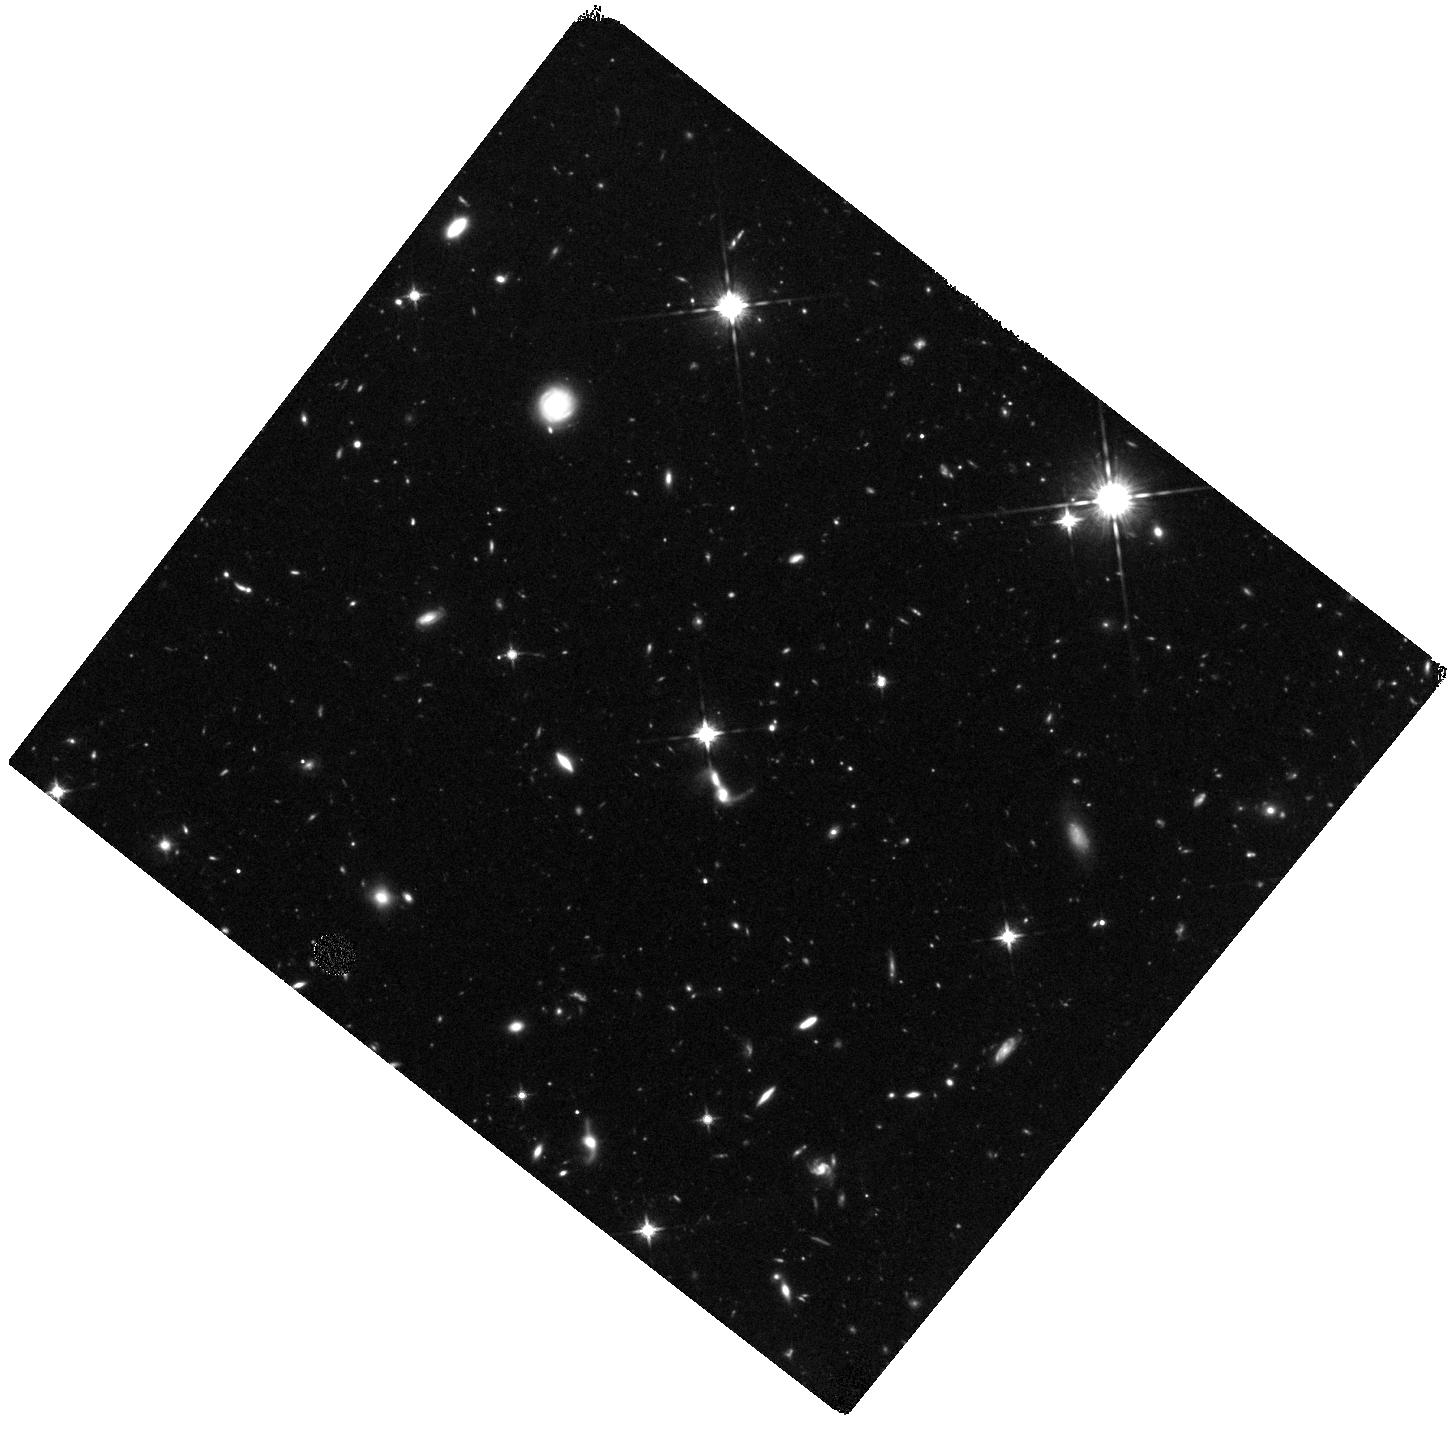
Target: SDF15. Instrument: WFC3/IR. Filter: F125W. Exposure: 1.6 h. Observation ID: hst_12616_05_wfc3_ir_f125w_ibpu05

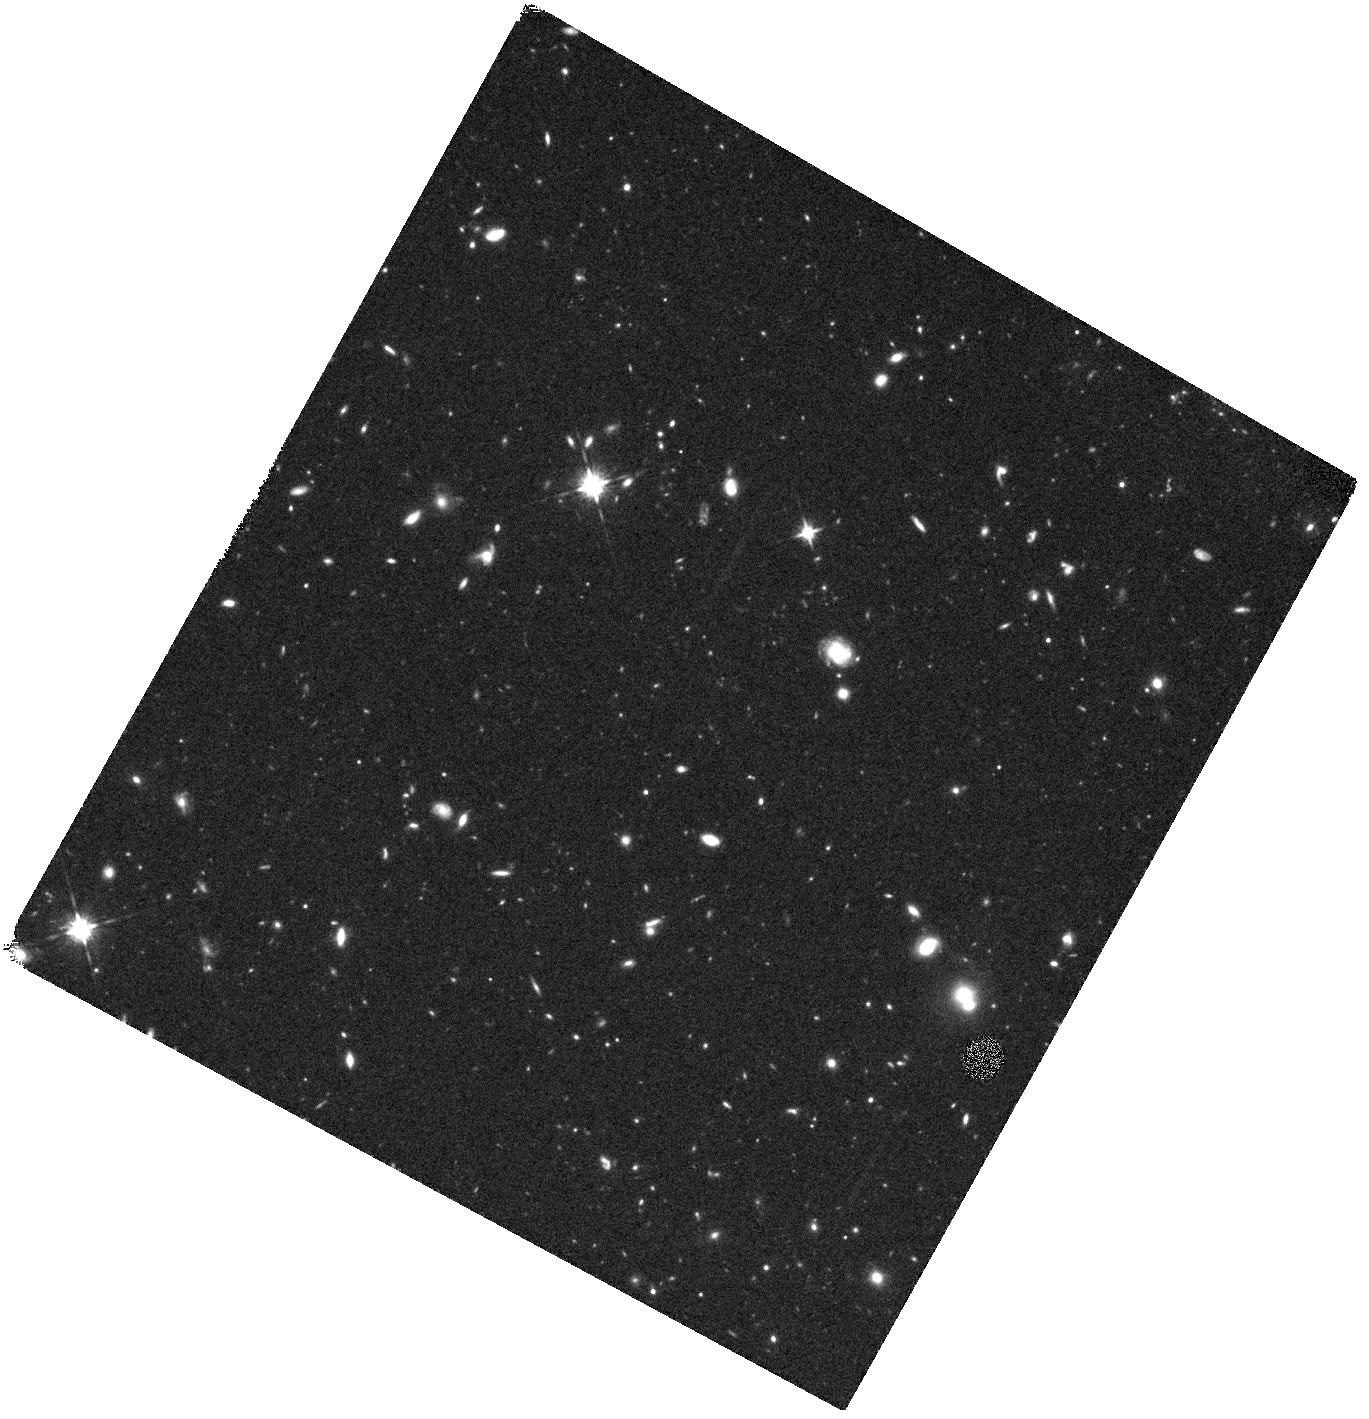
Target: SDF24. Instrument: WFC3/IR. Filter: F125W. Exposure: 44 min. Observation ID: hst_12616_10_wfc3_ir_f125w_ibpu10

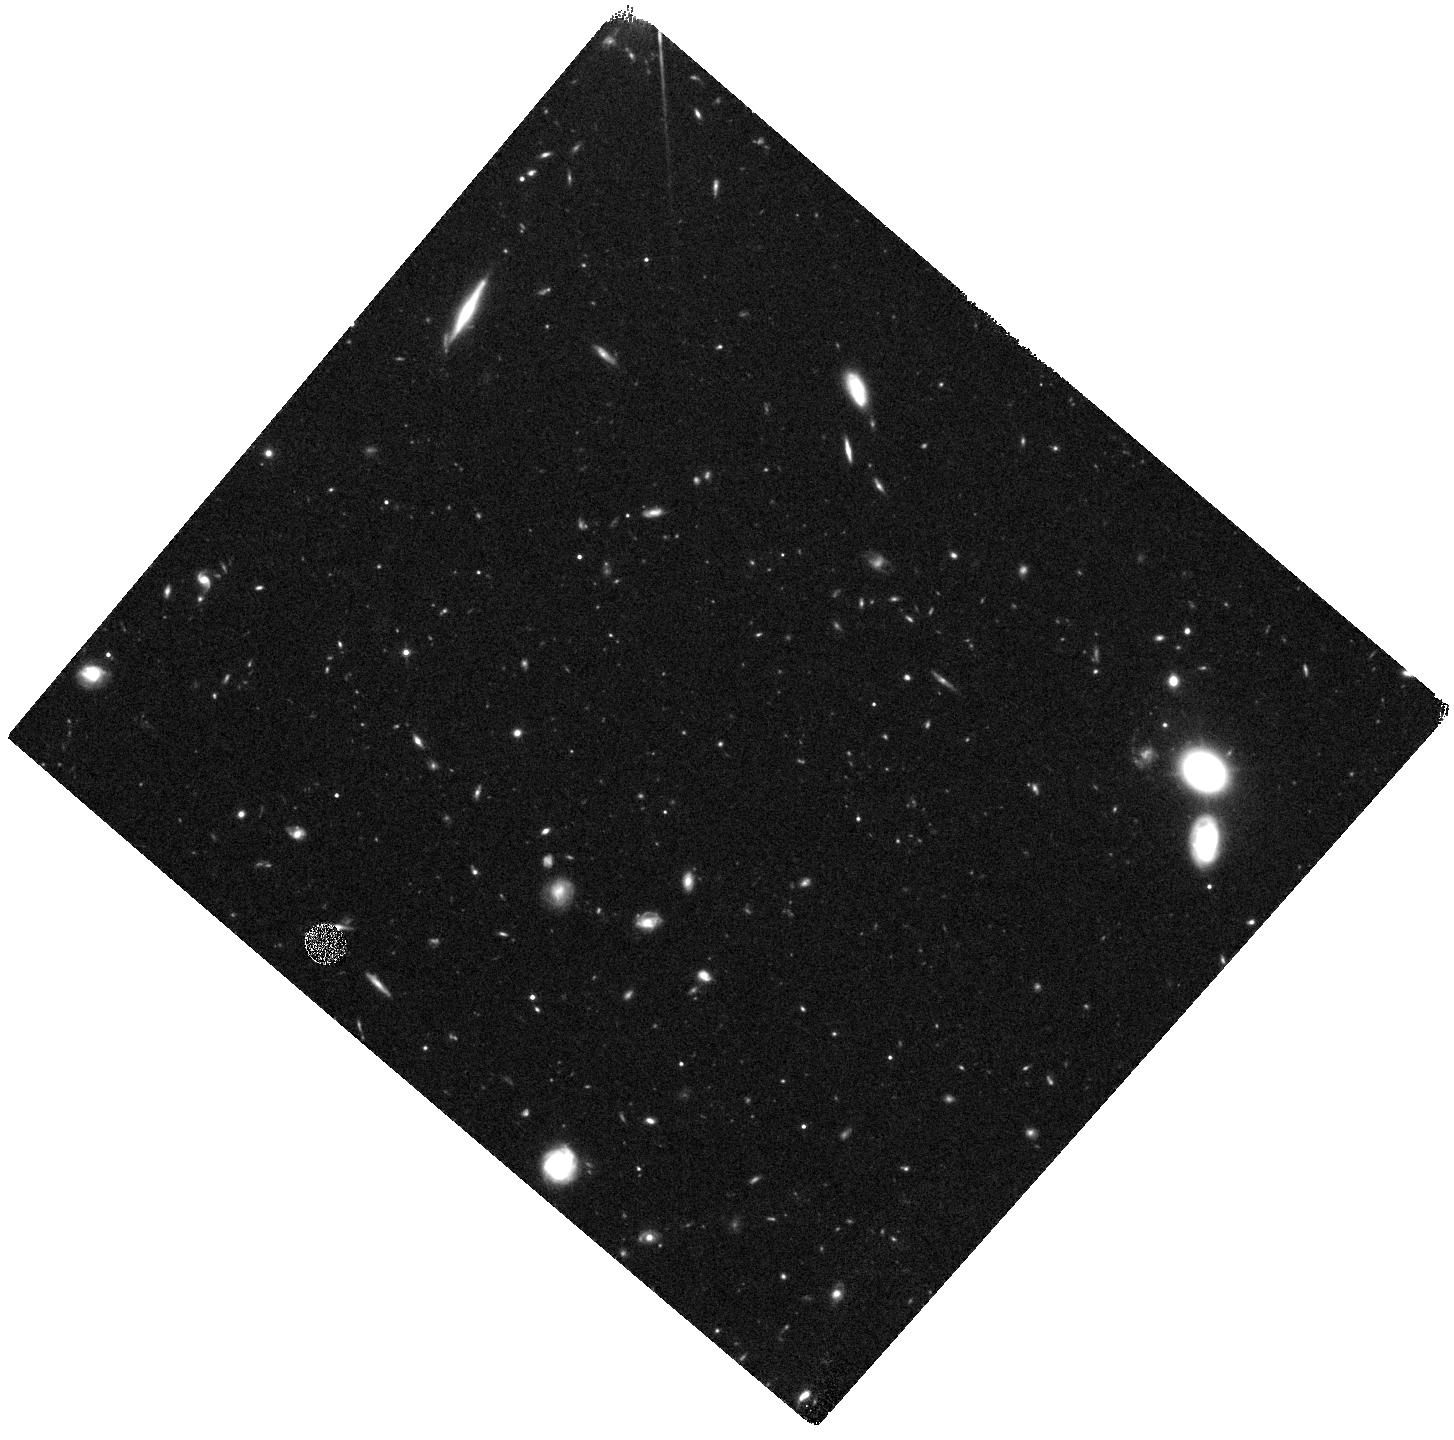
Target: SDF26. Instrument: WFC3/IR. Filter: F125W. Exposure: 44 min. Observation ID: hst_12616_12_wfc3_ir_f125w_ibpu12

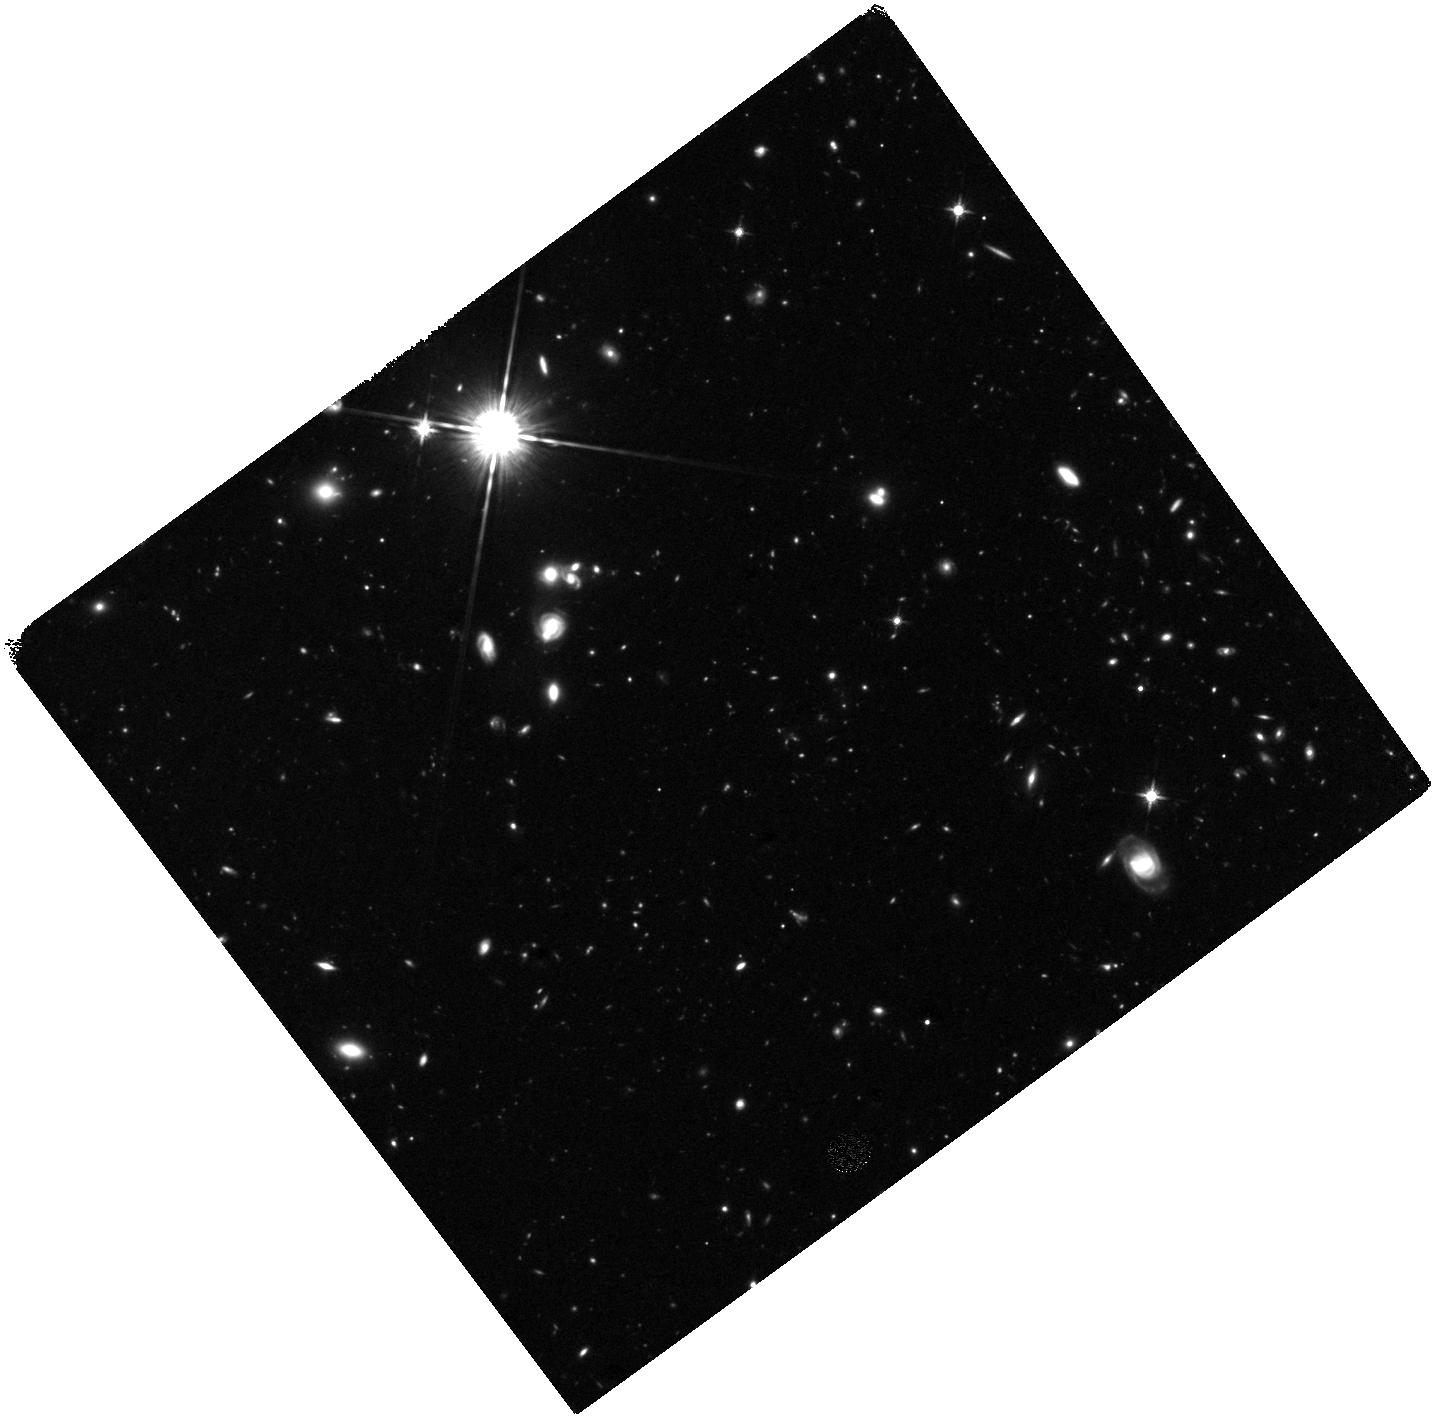
Target: SDF13. Instrument: WFC3/IR. Filter: F125W. Exposure: 1.6 h. Observation ID: hst_12616_03_wfc3_ir_f125w_ibpu03

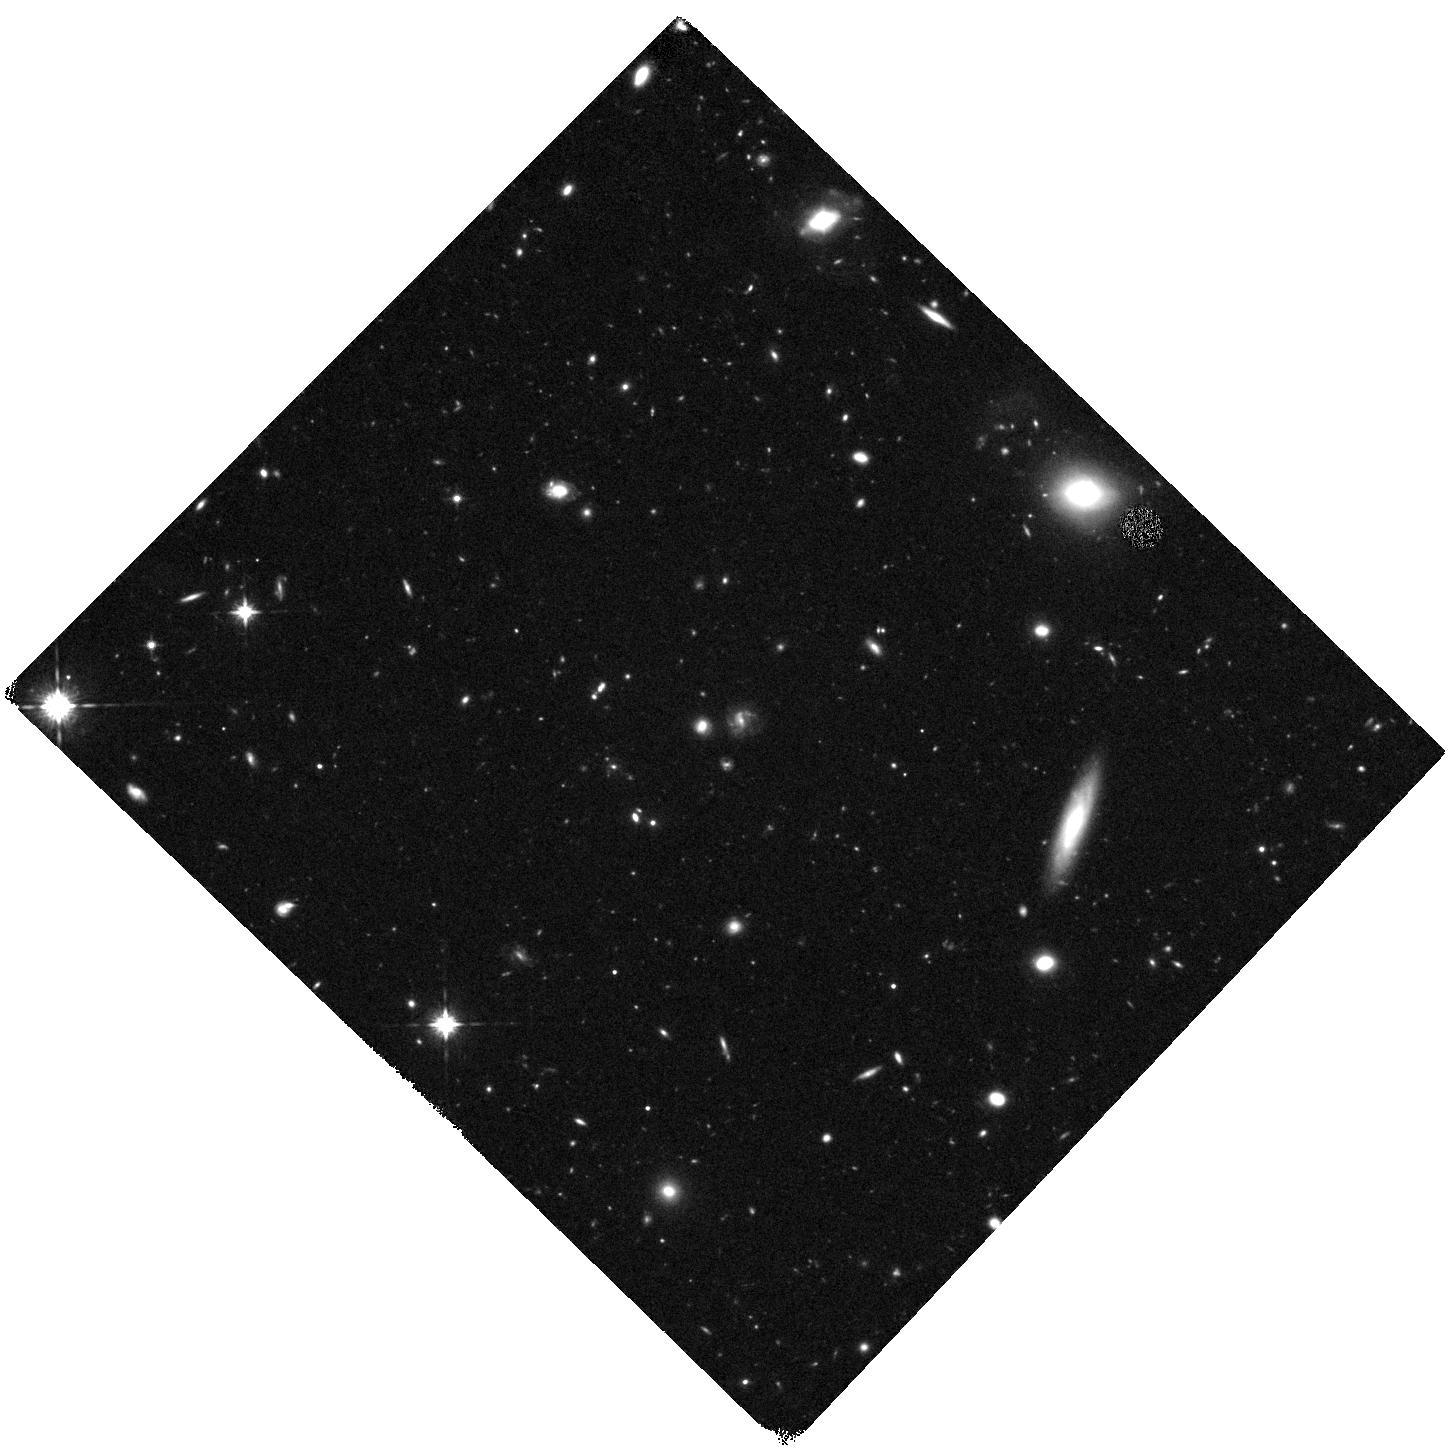
Target: SDF25. Instrument: WFC3/IR. Filter: F125W. Exposure: 44 min. Observation ID: hst_12616_11_wfc3_ir_f125w_ibpu11

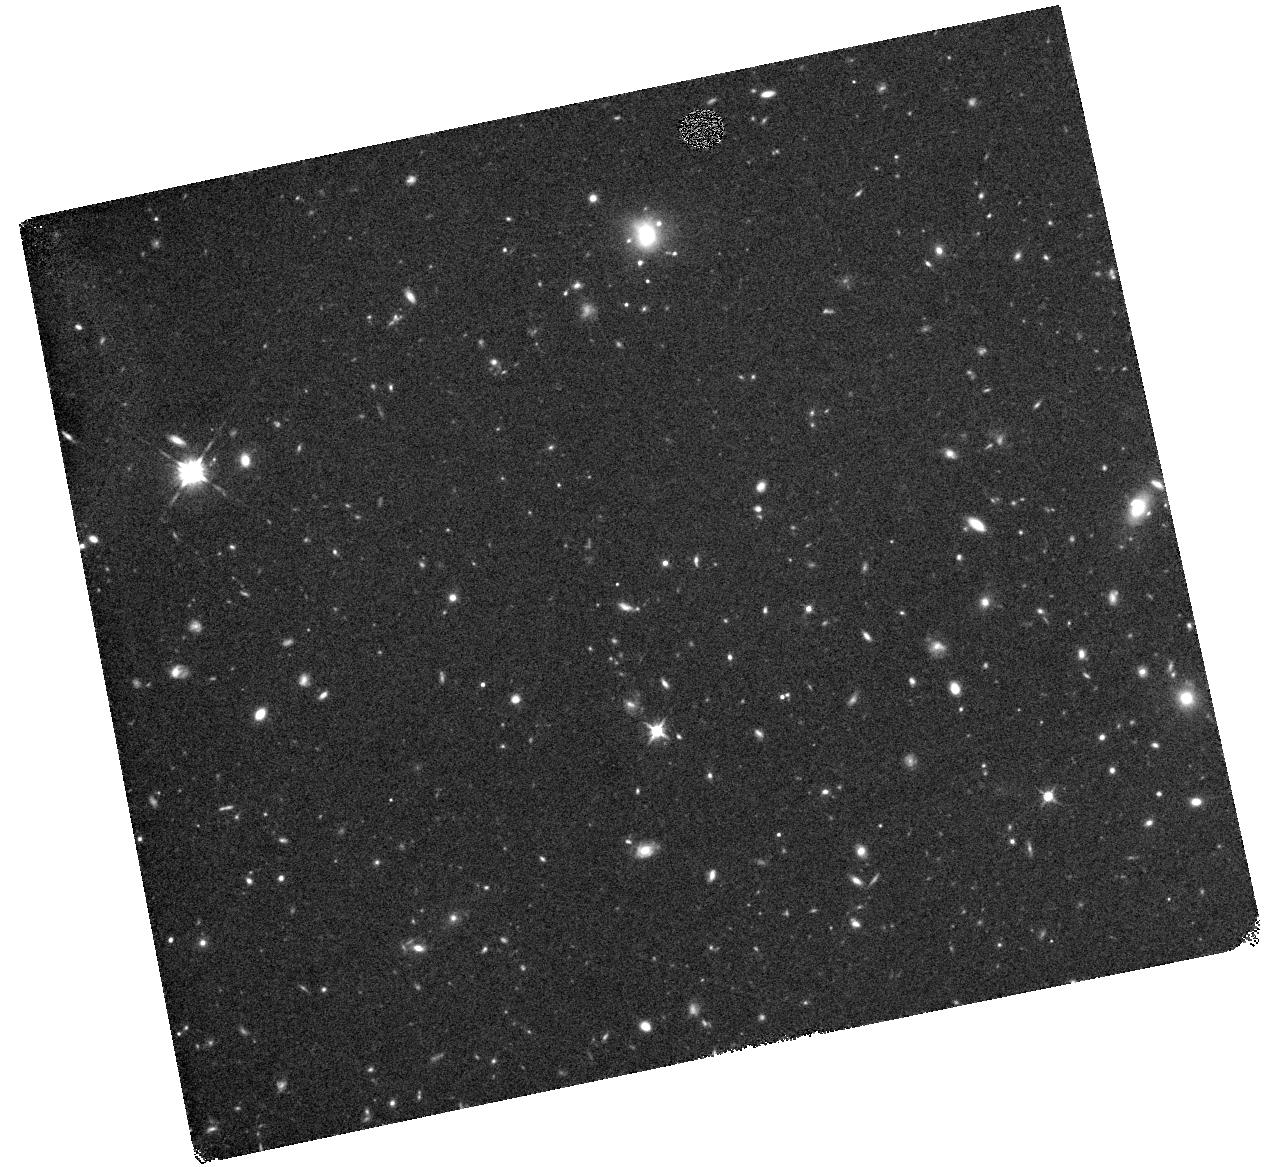
Target: SDF21. Instrument: WFC3/IR. Filter: F125W. Exposure: 44 min. Observation ID: hst_12616_07_wfc3_ir_f125w_ibpu07

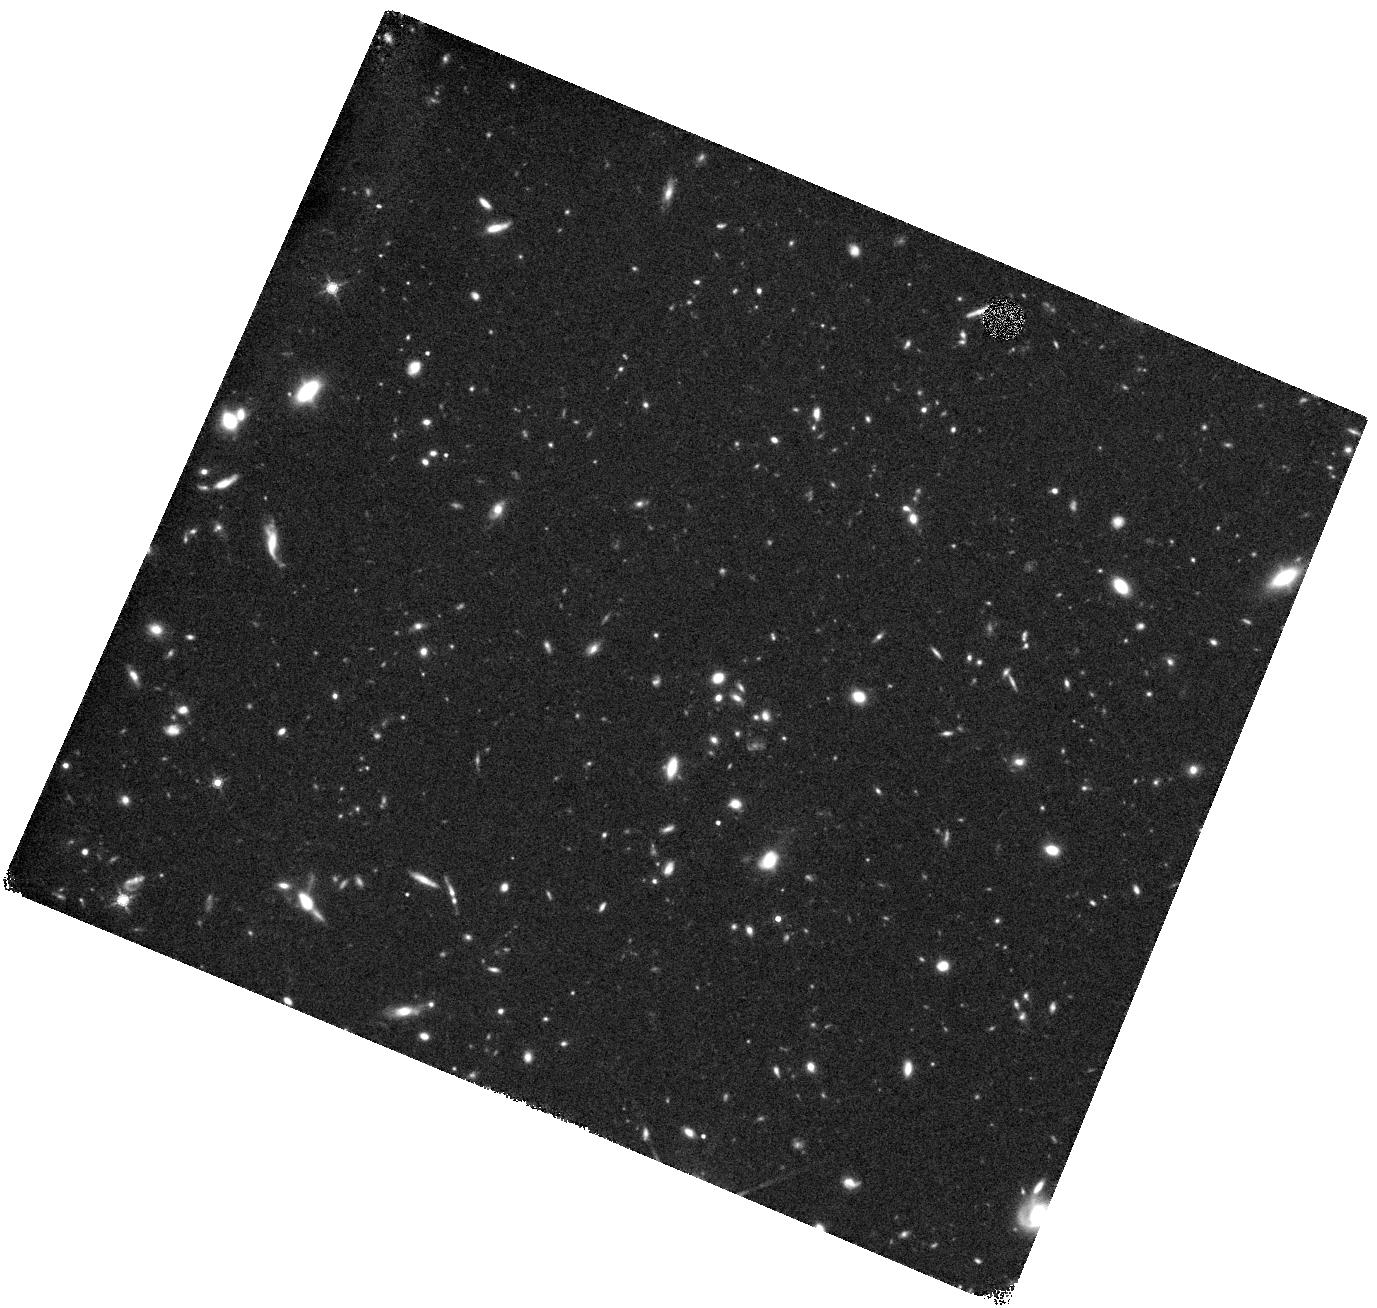
Target: SDF23. Instrument: WFC3/IR. Filter: F160W. Exposure: 44 min. Observation ID: hst_12616_09_wfc3_ir_f160w_ibpu09

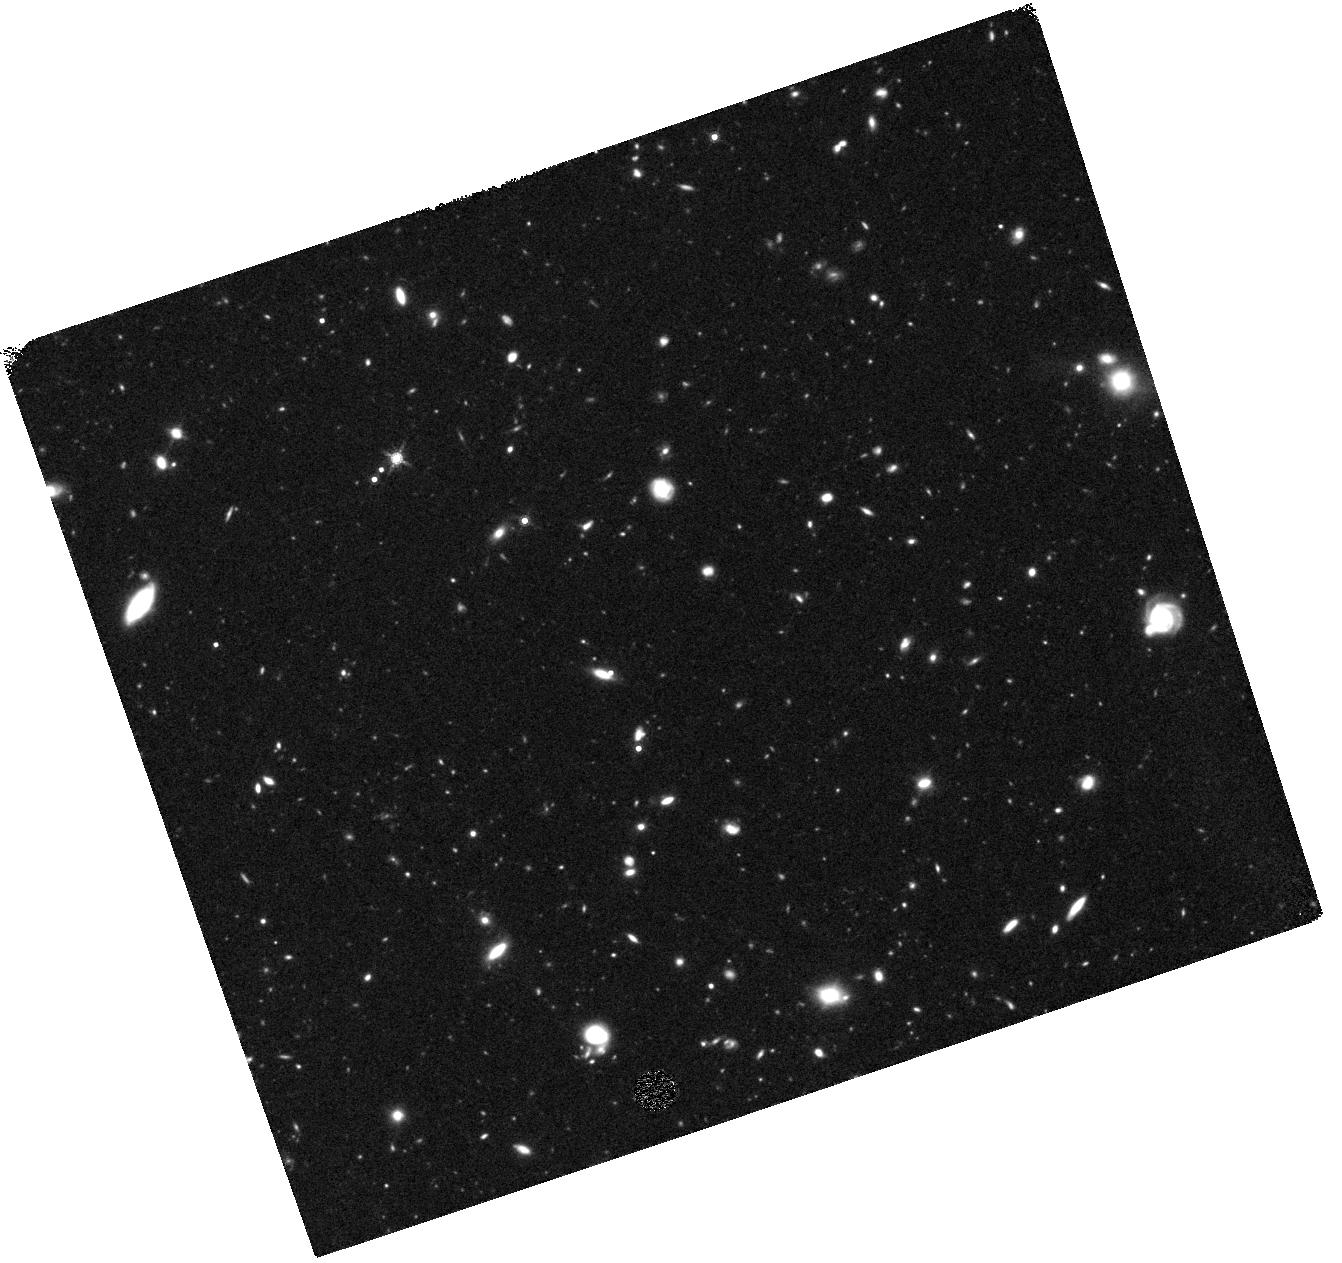
Target: SDF12. Instrument: WFC3/IR. Filter: F160W. Exposure: 1.6 h. Observation ID: hst_12616_02_wfc3_ir_f160w_ibpu02

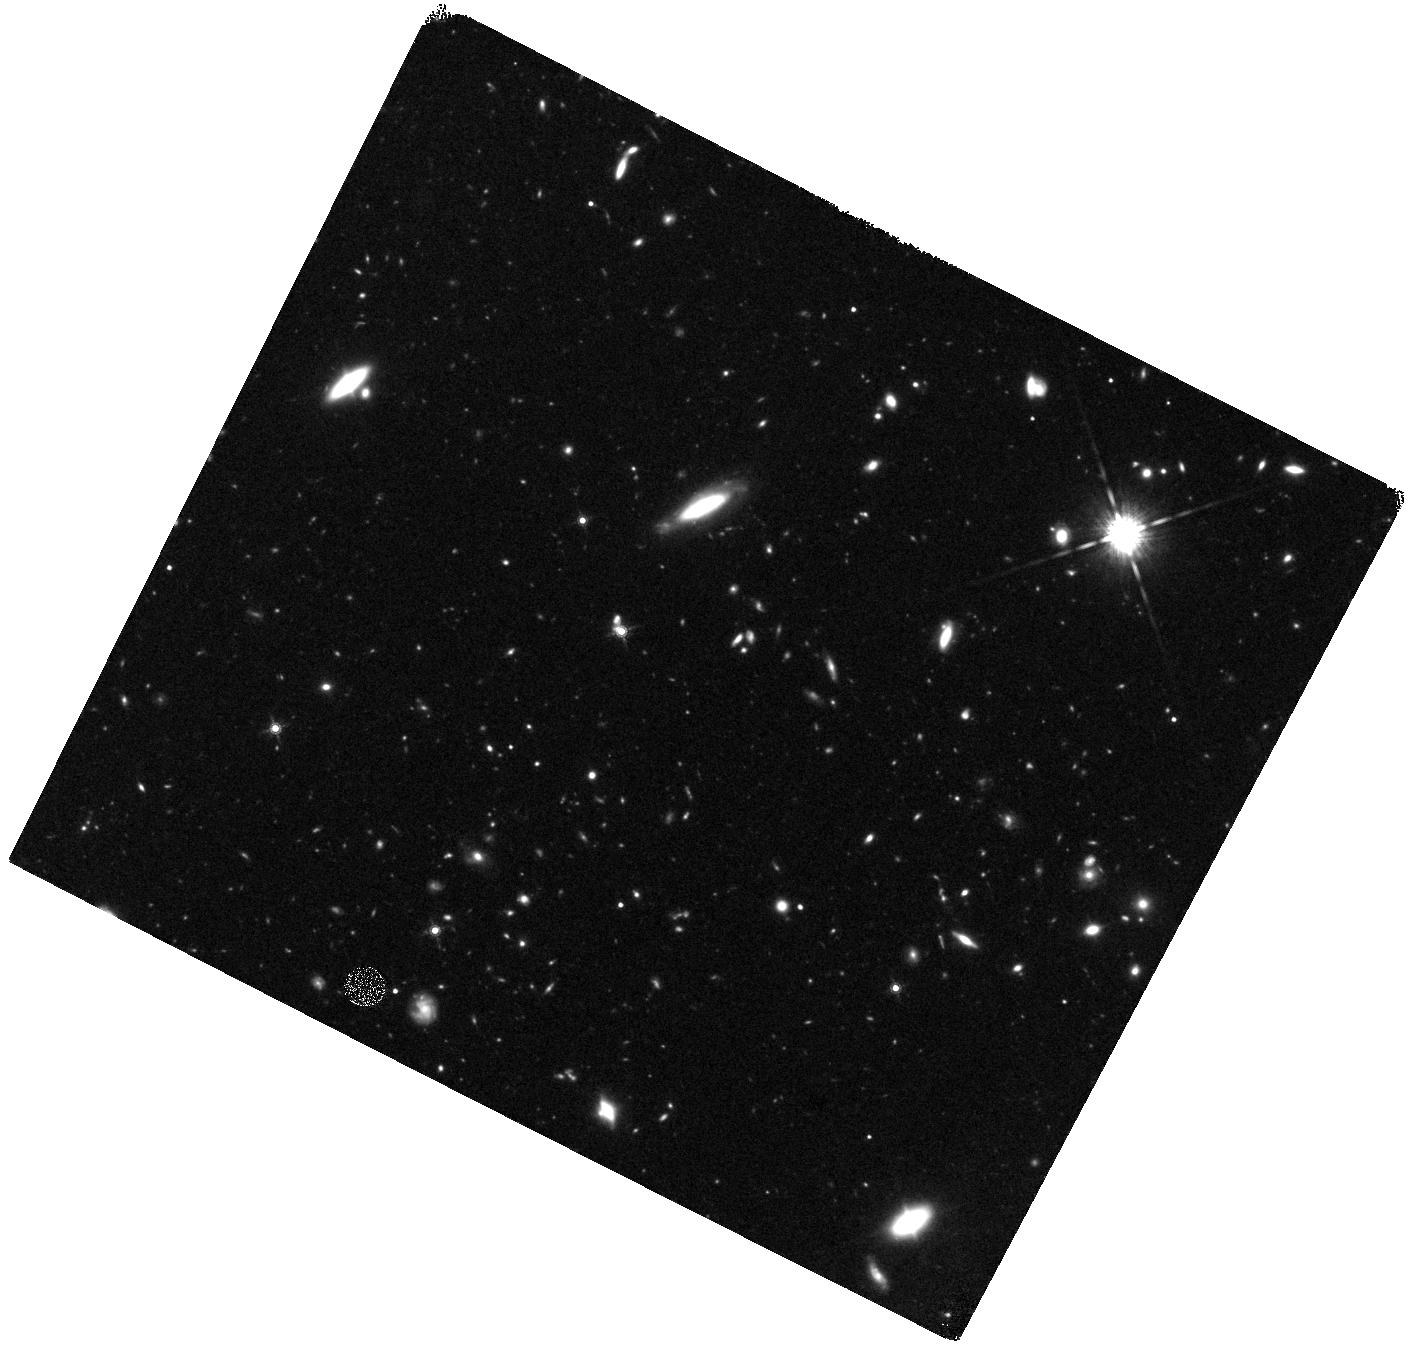
Target: SDF16. Instrument: WFC3/IR. Filter: F160W. Exposure: 1.6 h. Observation ID: hst_12616_06_wfc3_ir_f160w_ibpu06

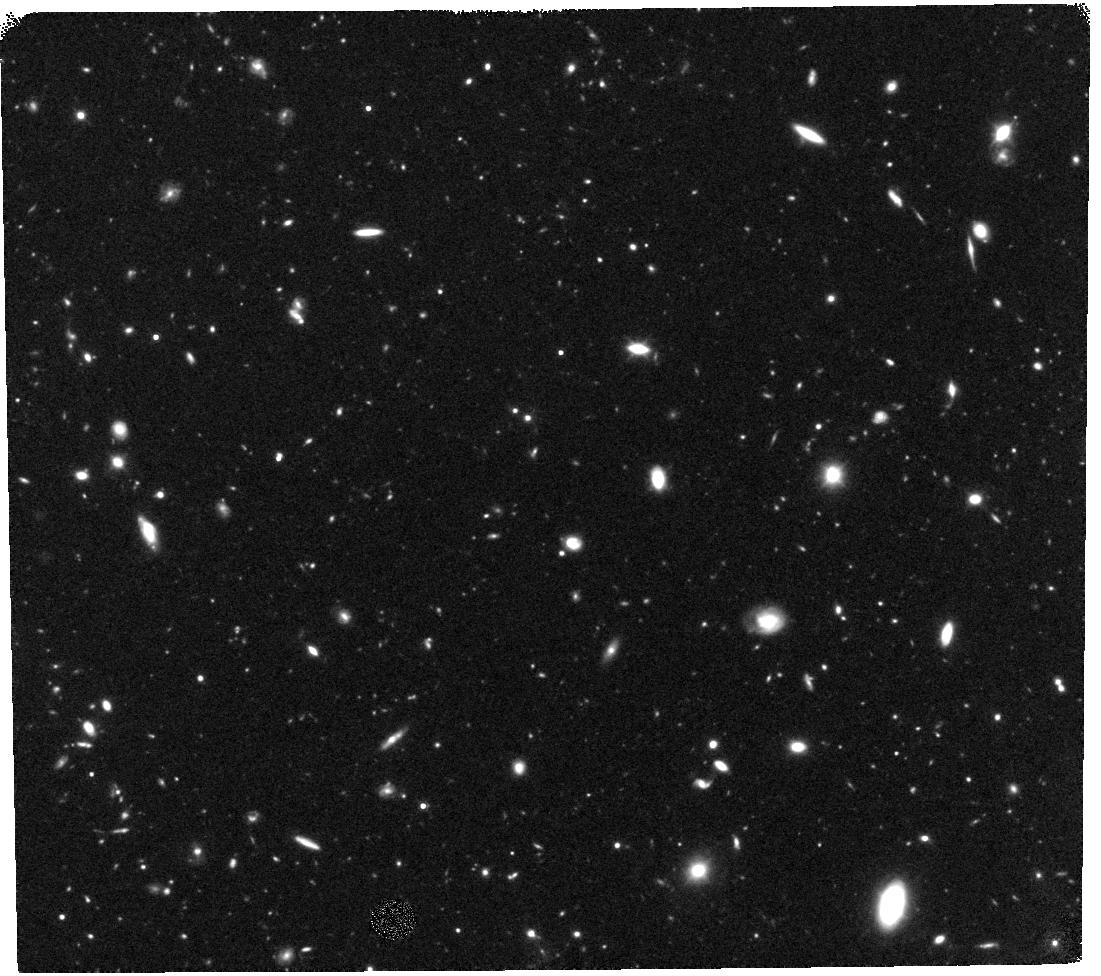
Target: SDF14. Instrument: WFC3/IR. Filter: F160W. Exposure: 1.6 h. Observation ID: hst_12616_04_wfc3_ir_f160w_ibpu04

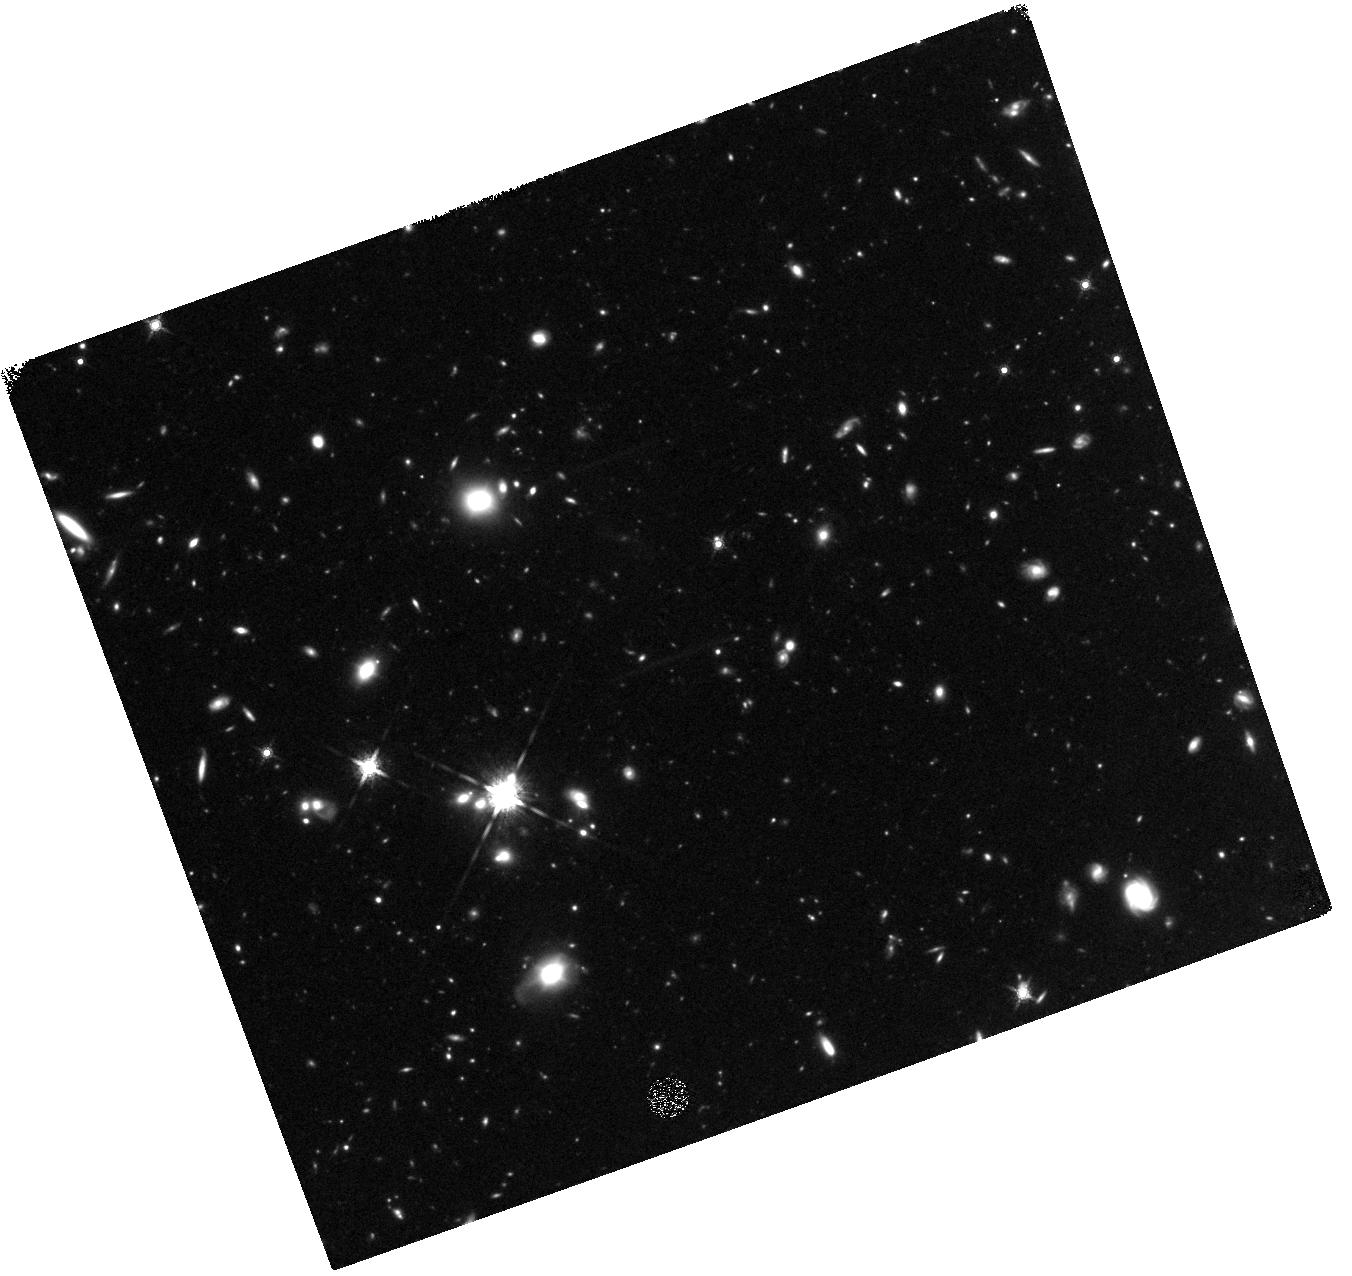
Target: SDF11. Instrument: WFC3/IR. Filter: F160W. Exposure: 1.6 h. Observation ID: hst_12616_01_wfc3_ir_f160w_ibpu01

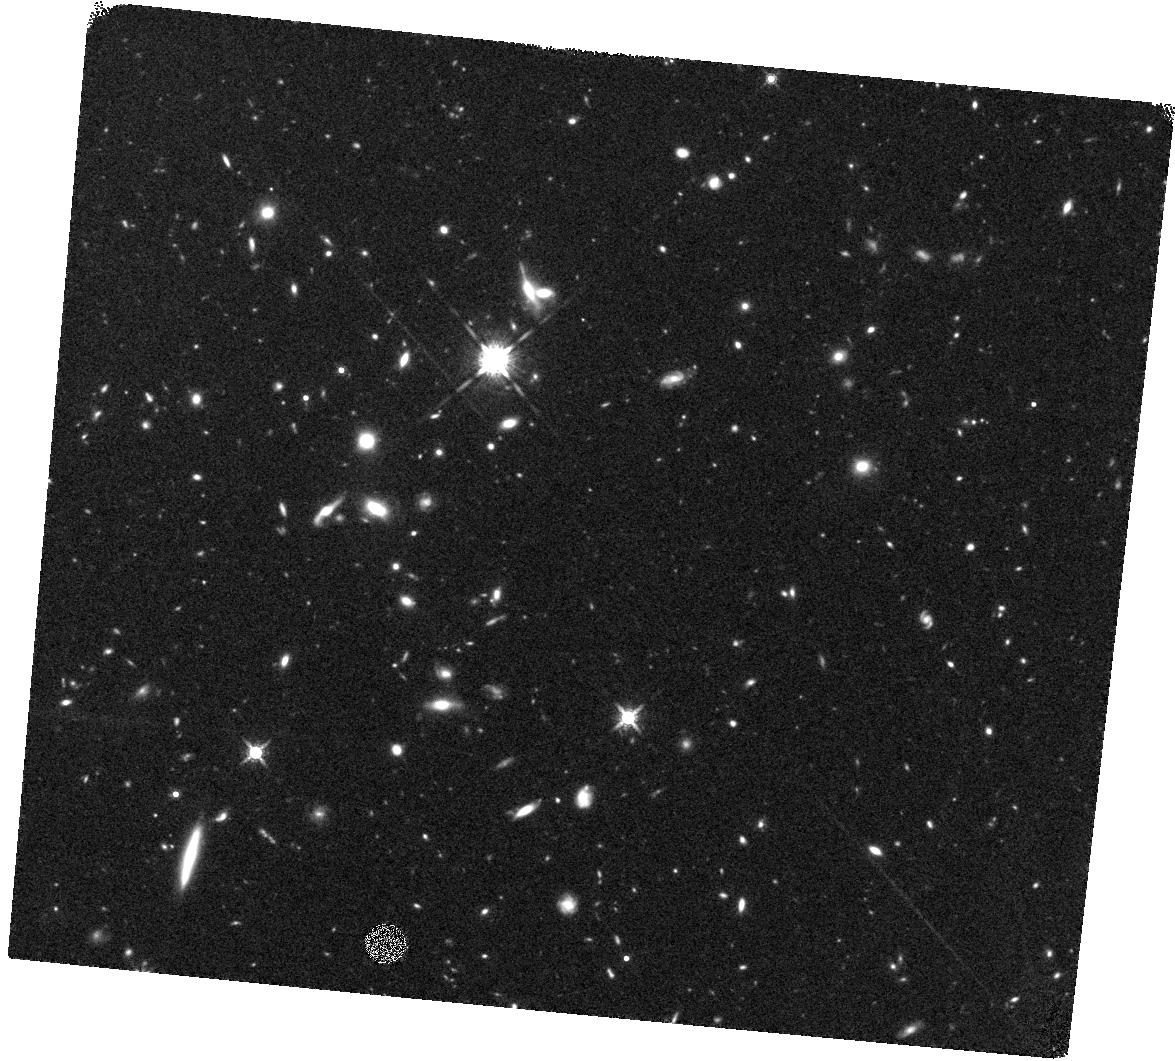
Target: SDF22. Instrument: WFC3/IR. Filter: F160W. Exposure: 44 min. Observation ID: hst_12616_08_wfc3_ir_f160w_ibpu08

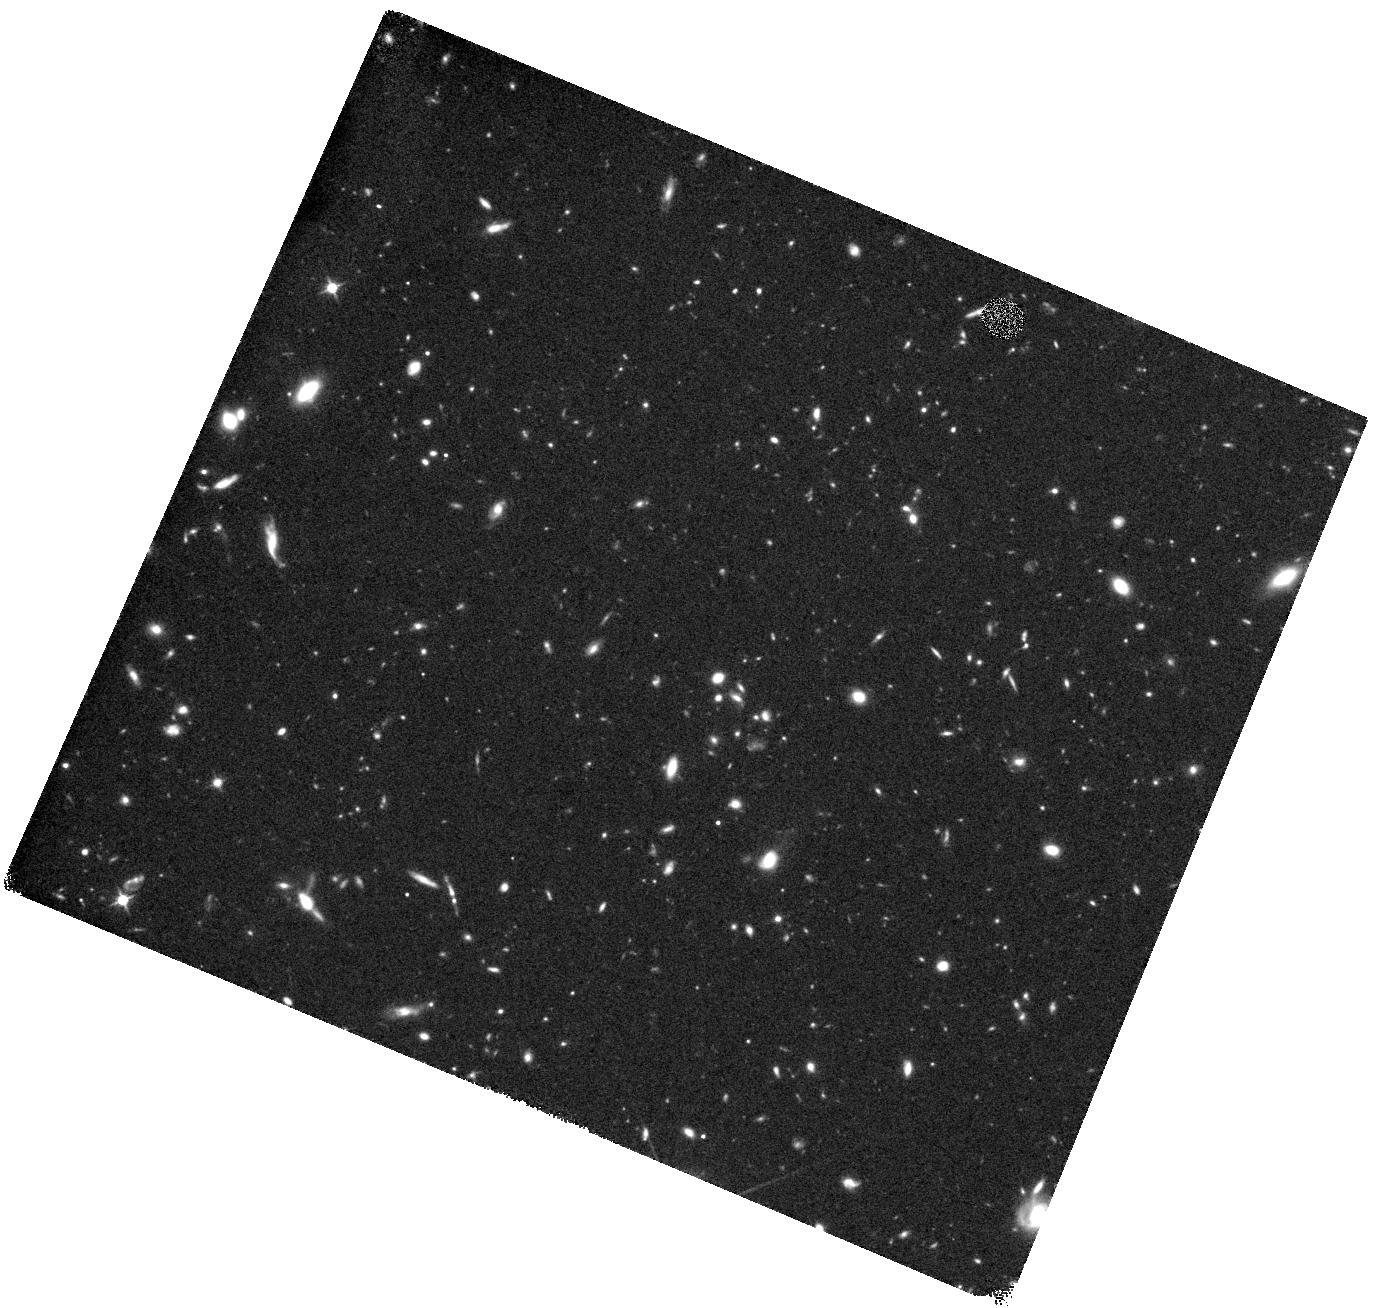
Target: SDF23. Instrument: WFC3/IR. Filter: F125W. Exposure: 44 min. Observation ID: hst_12616_09_wfc3_ir_f125w_ibpu09

Near-IR Imaging of the Most Distant Spectroscopically-Confirmed Galaxies in the Subaru Deep Field (PI: Jiang, Linhua)

The last decade saw great progress in our understanding of the distant Universe as a number of objects at z > 6 were discovered. In particular, with the power of the HST WFC3/IR camera, galaxies and galaxy candidates at z > 6 (up to 10) are being routinely found. However, we still know very little about their physical properties due to a lack of a large and bright galaxy sample with secure redshifts. Here we propose to carry out HST/WFC3 near-IR imaging of a large sample of spectroscopically-confirmed galaxies at 5.7 < z < 7 in the Subaru Deep Field (SDF). SDF is unique: it covers more than 800 sq arcmin; it has the deepest optical images among all ground-based imaging data; it has the largest sample of spectroscopically-confirmed galaxies at z >= 6 so far; it also has deep IRAC (~6 hours) coverage from our Spitzer programs. From the proposed observations and our previous HST programs, we will obtain high-quality near-IR data (rest-frame UV) for about 60 galaxies. The near-IR data is the key to measure the properties of young stellar populations, while the IRAC data constrains mature populations. Using SED modeling with spectroscopic redshifts, we will be able to fully characterize the physical properties of these galaxies and obtain accurate information of age and stellar mass etc. We will also address the physical difference or similarity between Lyman alpha emitters and Lyman break galaxies at z >= 6. All these help us to understand the earliest galaxy formation and evolution and the galaxy contribution to cosmic reionization. Our WFC3 data will enable many other sciences, such as galaxy morphology at z >= 6 and search of bright galaxies at z > 7.